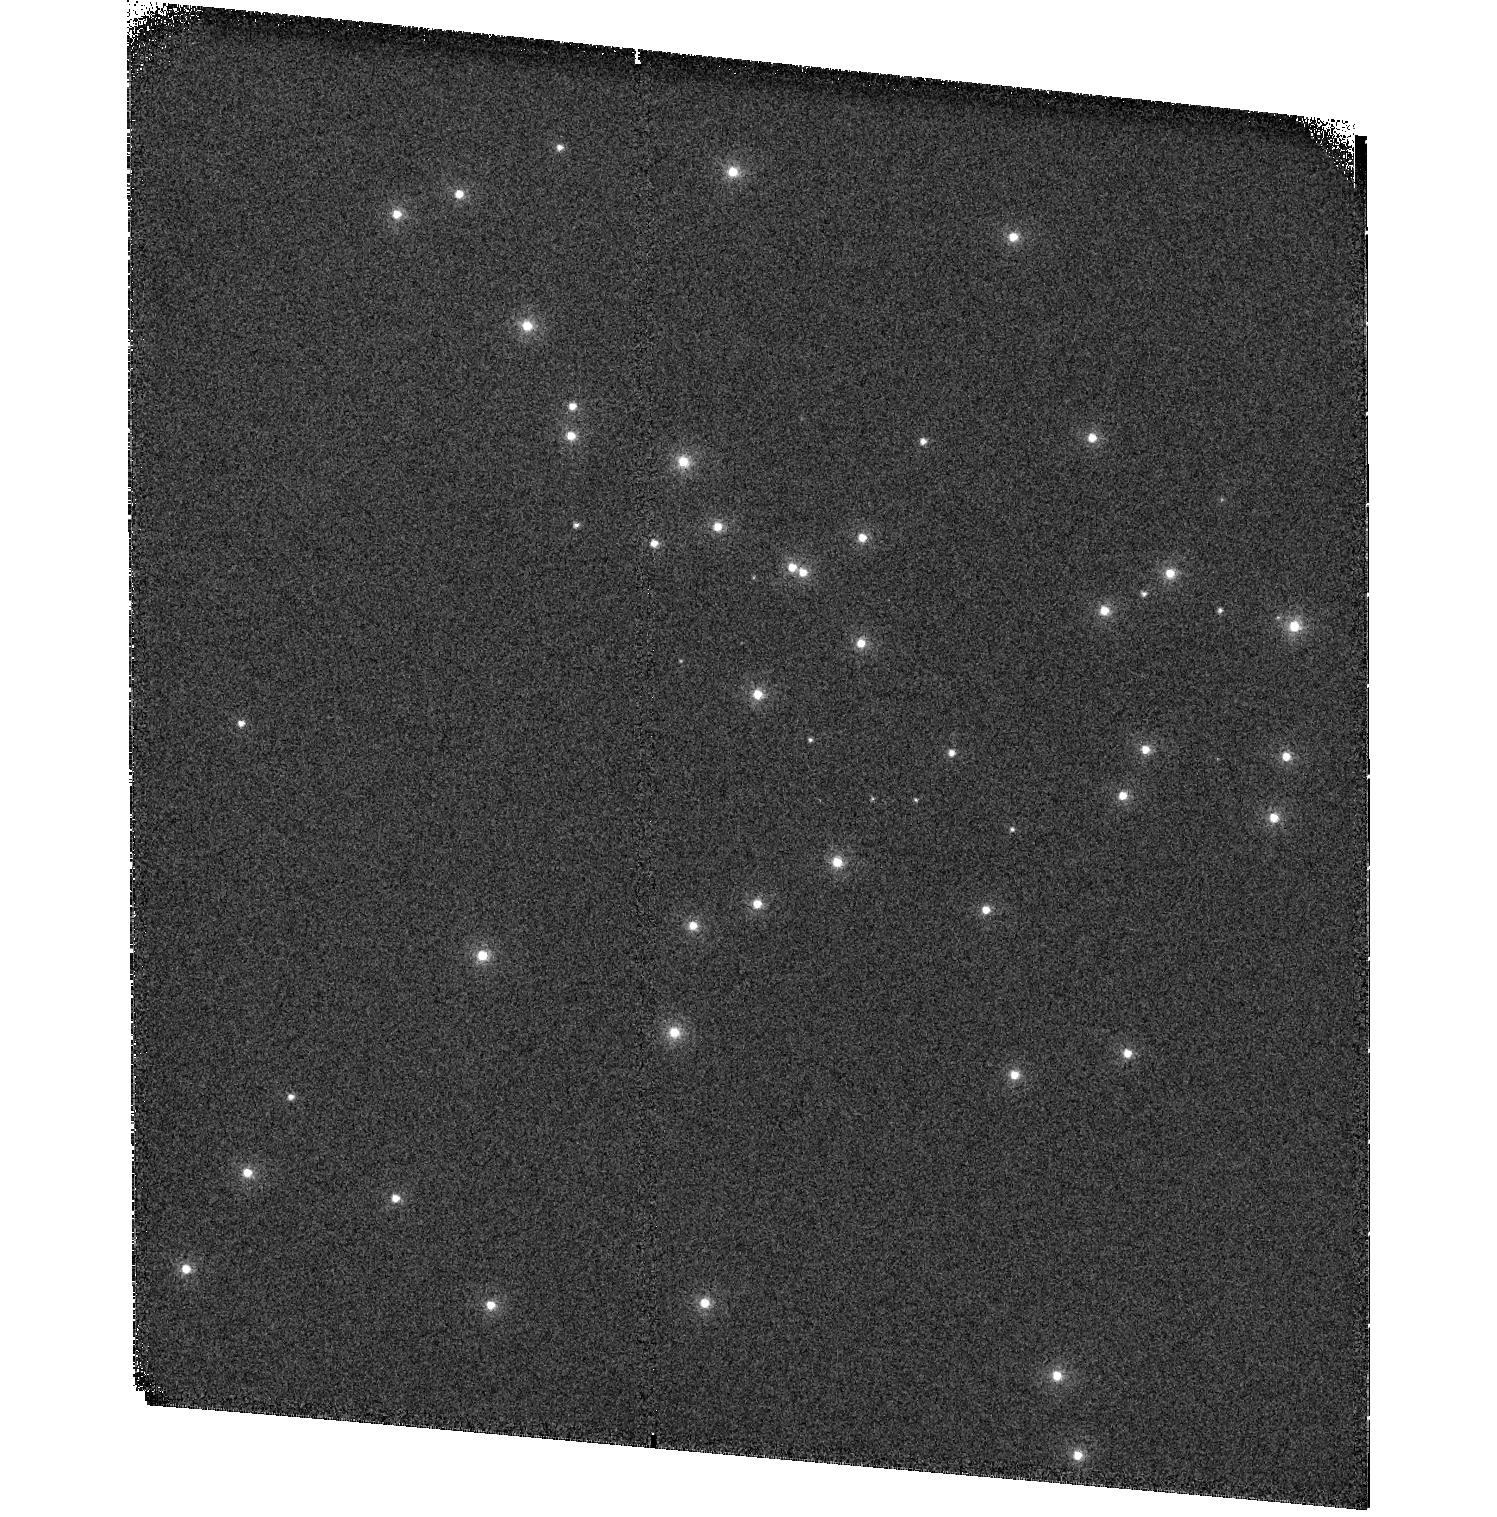
Target: NGC6681
Instrument: ACS/SBC
Filter: F115LP
Exposure: 1 min
Observation ID: hst_17658_01_acs_sbc_f115lp_jfhr01

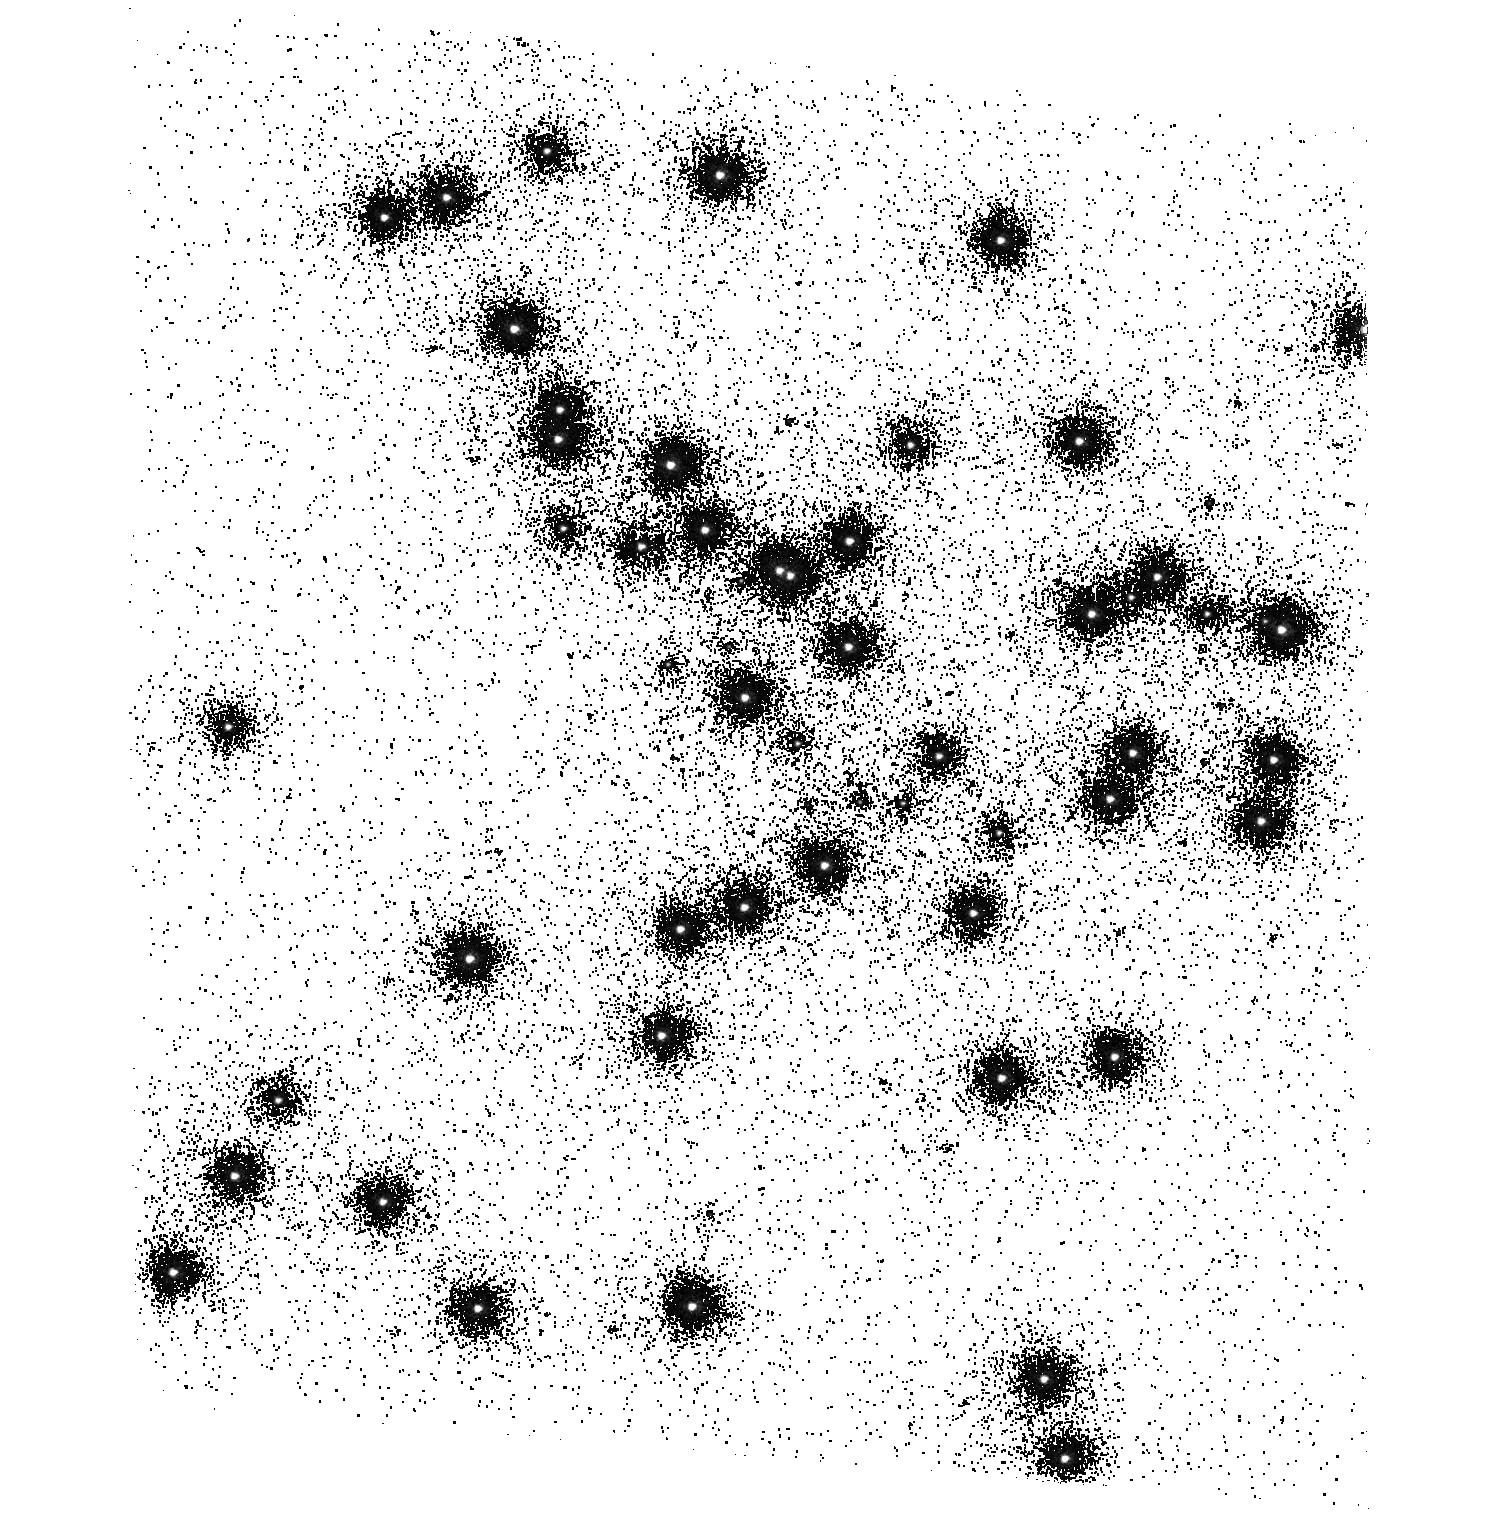
Target: NGC6681
Instrument: ACS/SBC
Filter: F150LP
Exposure: 2 min
Observation ID: hst_17658_01_acs_sbc_f150lp_jfhr01

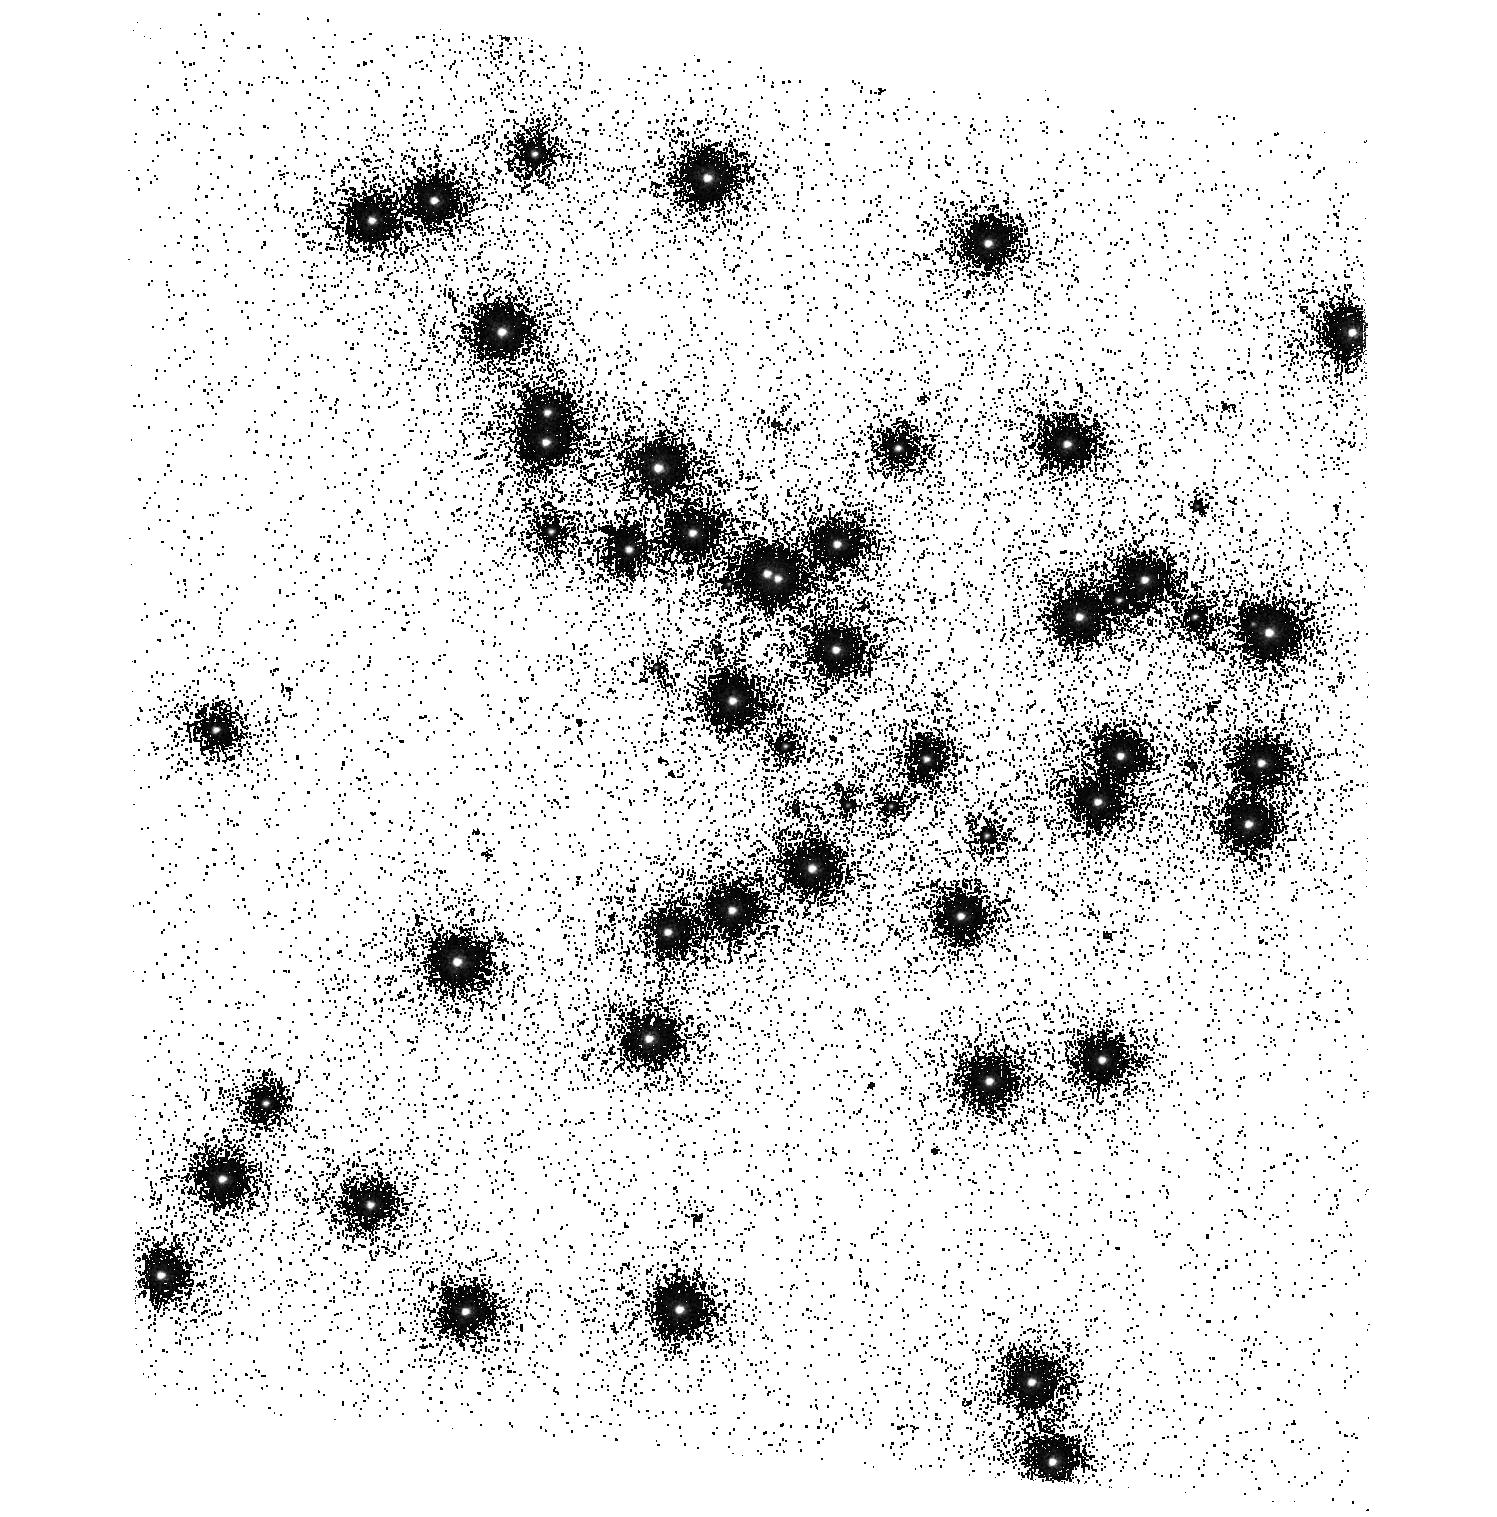
Target: NGC6681
Instrument: ACS/SBC
Filter: F140LP
Exposure: 2 min
Observation ID: hst_17658_01_acs_sbc_f140lp_jfhr01

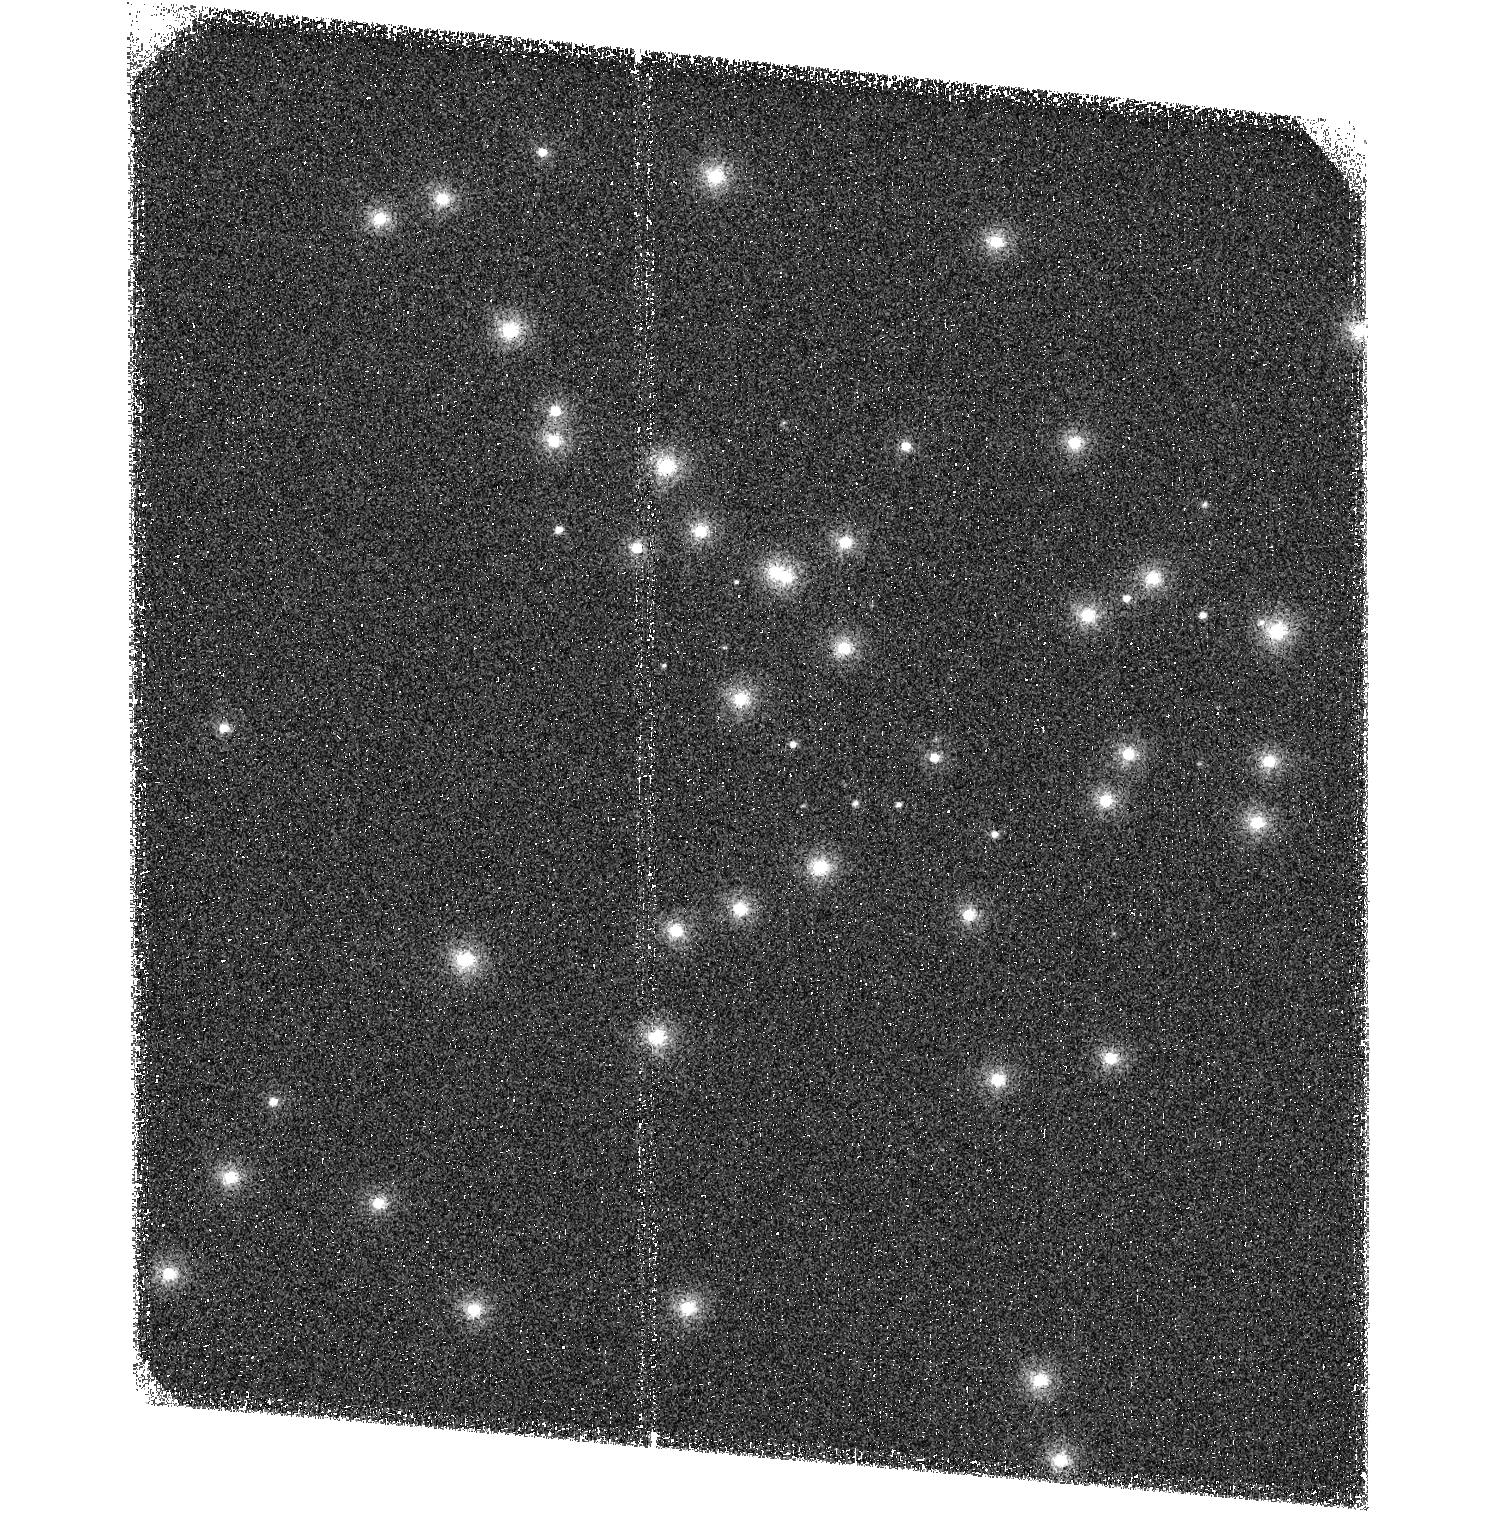
Target: NGC6681
Instrument: ACS/SBC
Filter: F125LP
Exposure: 1 min
Observation ID: hst_17658_01_acs_sbc_f125lp_jfhr01

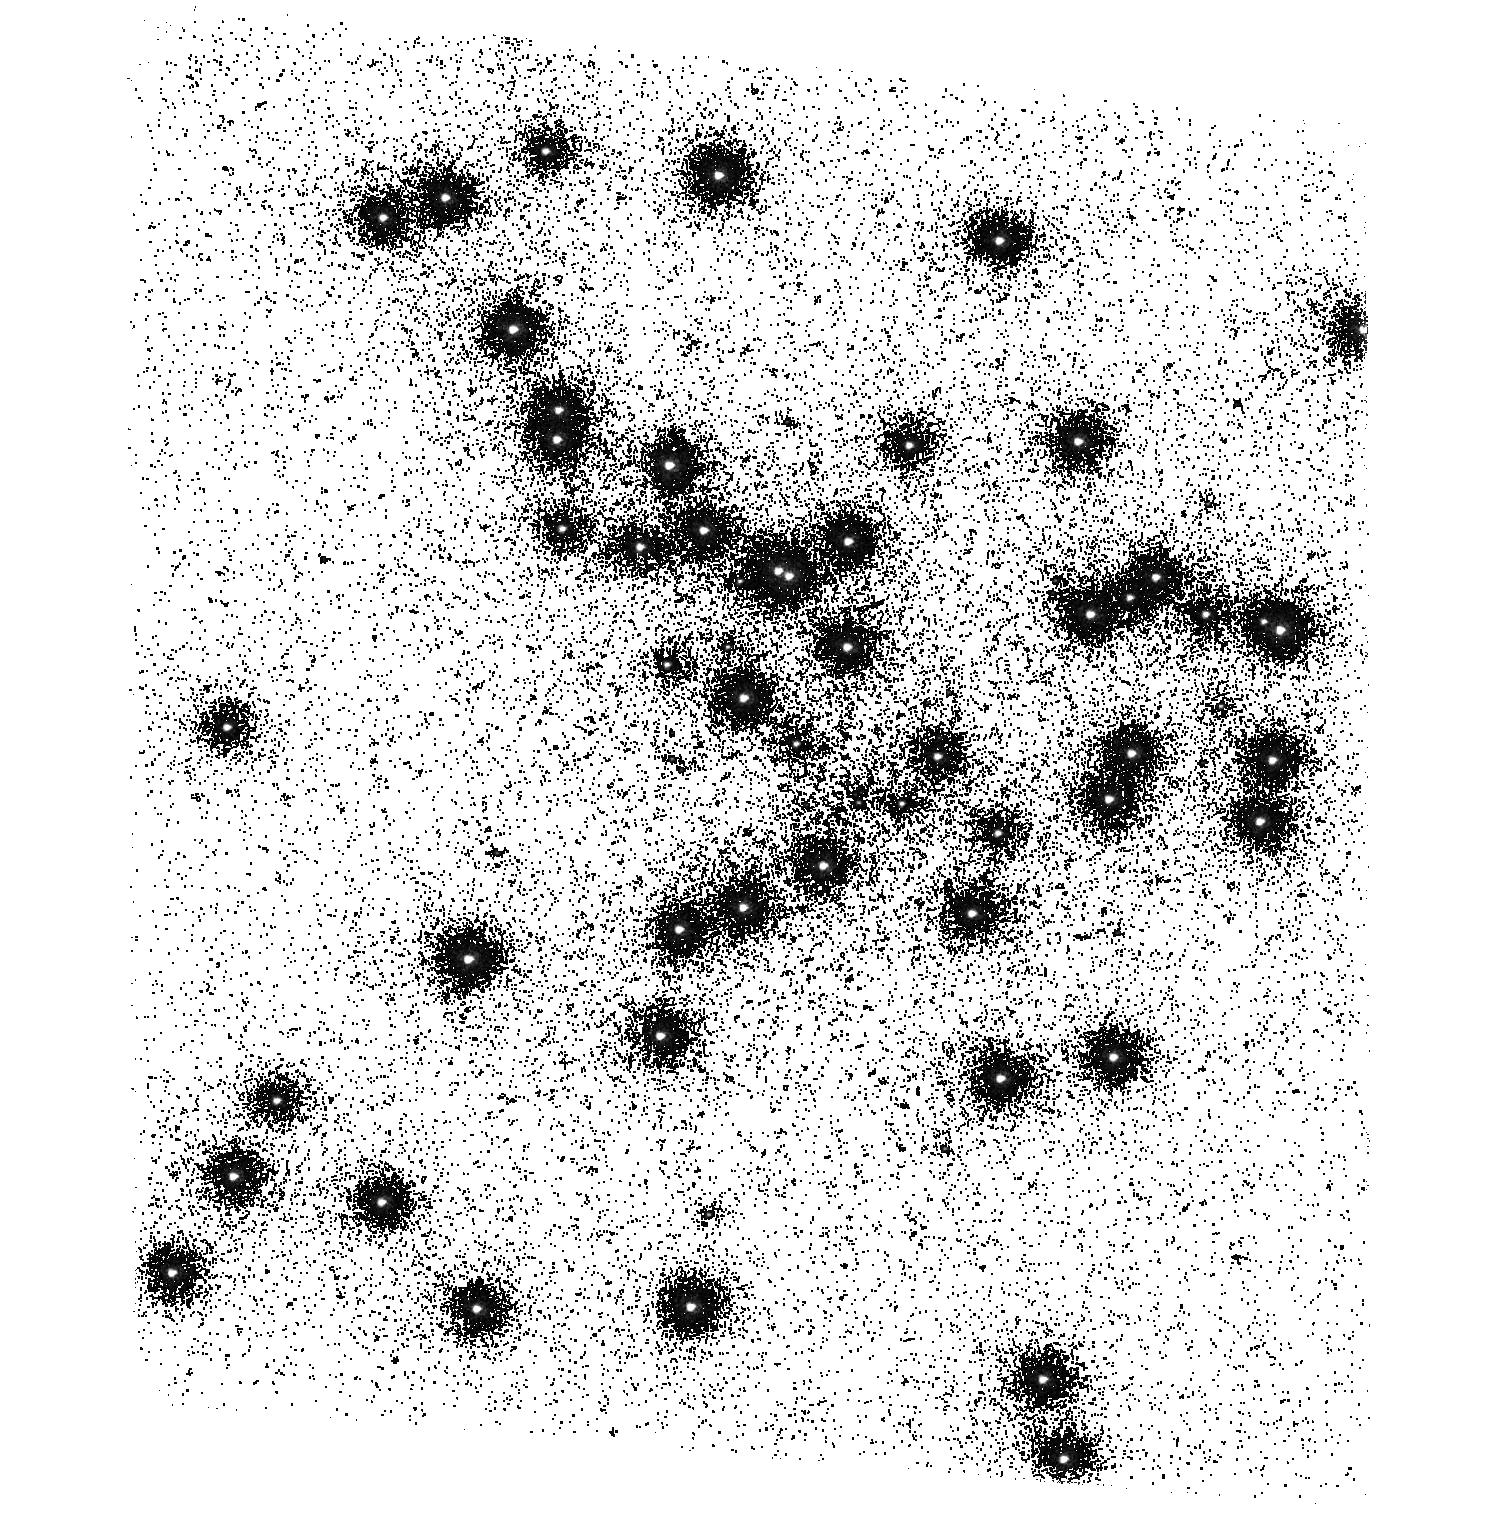
Target: NGC6681
Instrument: ACS/SBC
Filter: F165LP
Exposure: 12 min
Observation ID: hst_17658_01_acs_sbc_f165lp_jfhr01

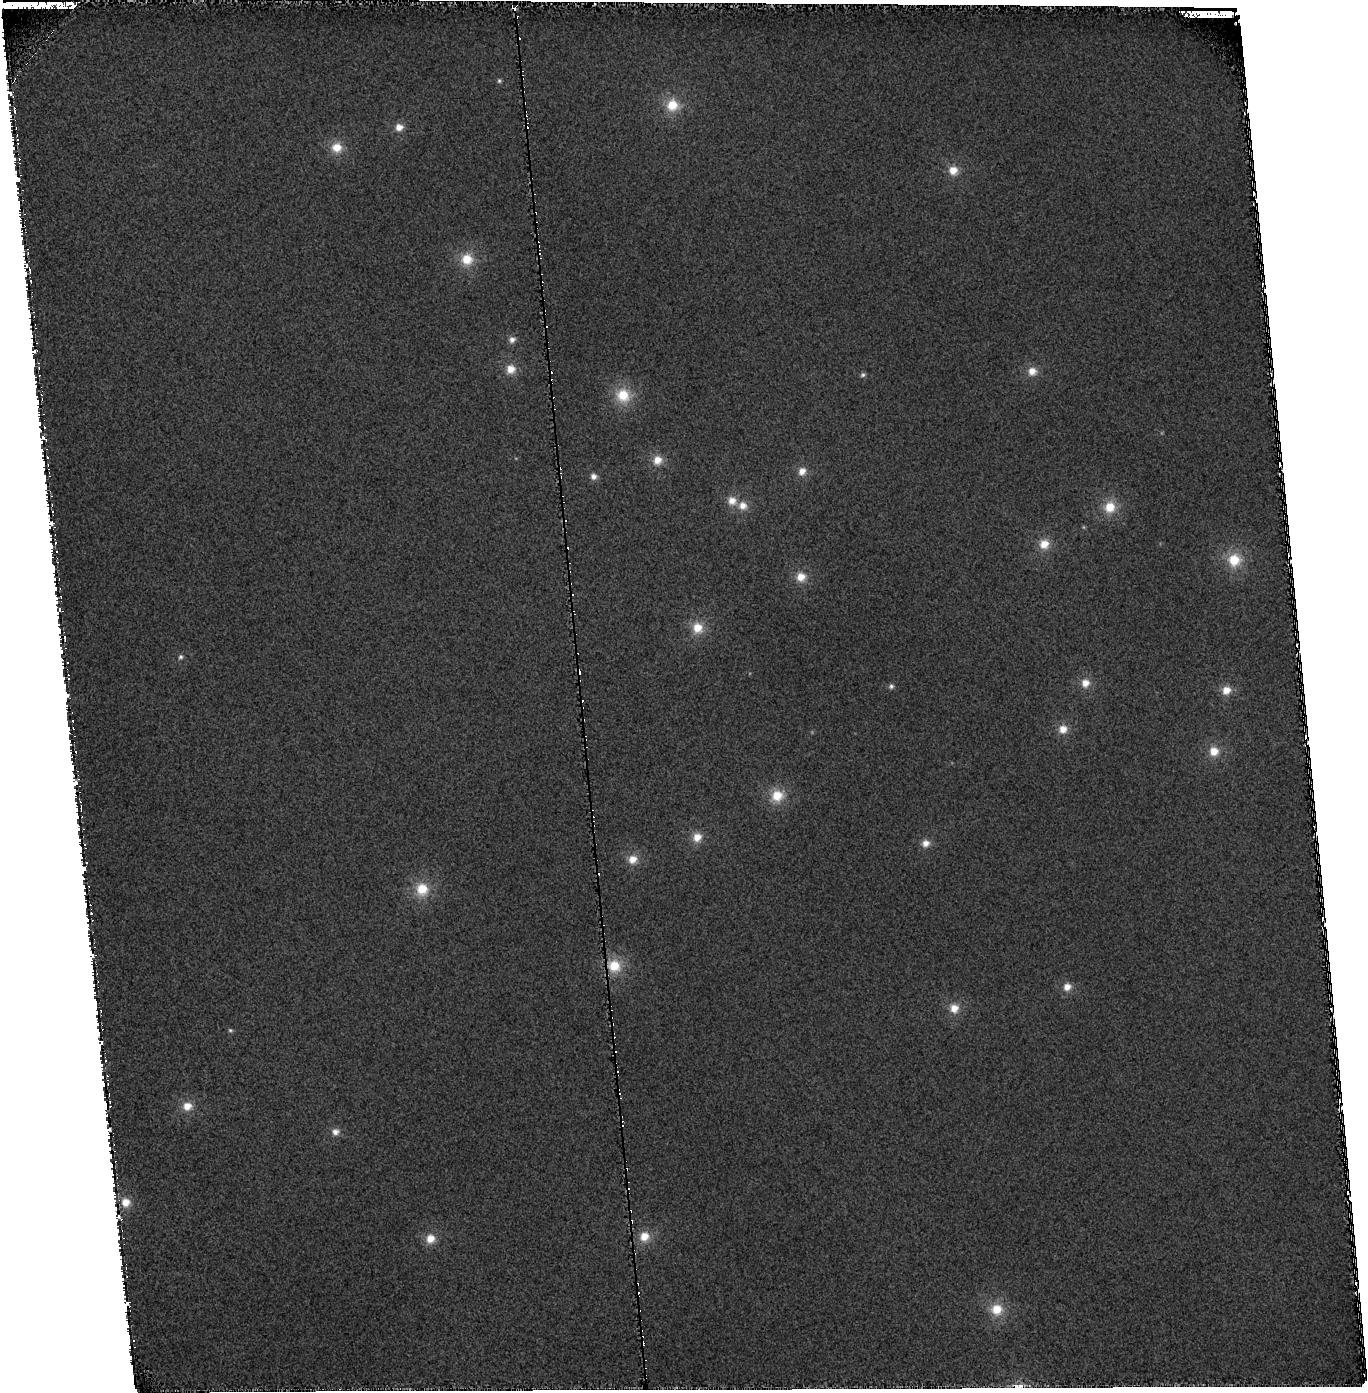
Target: NGC6681
Instrument: ACS/SBC
Filter: F122M
Exposure: 27 min
Observation ID: hst_17658_02_acs_sbc_f122m_jfhr02

ACS SBC Photometric Monitor (PI: Avila, Roberto)

This program tracks the sensitivity of the Solar Blind Channel. The observations consist of SBC imaging and spectroscopy of the cluster NGC 6681 in order to monitor the temporal evolution of the UV sensitivity. All six filters and the two prisms will be used. Dark frames are also obtained. The sensitivity measurements are incorporated into the filter throughput tables and the IMPHTTAB.